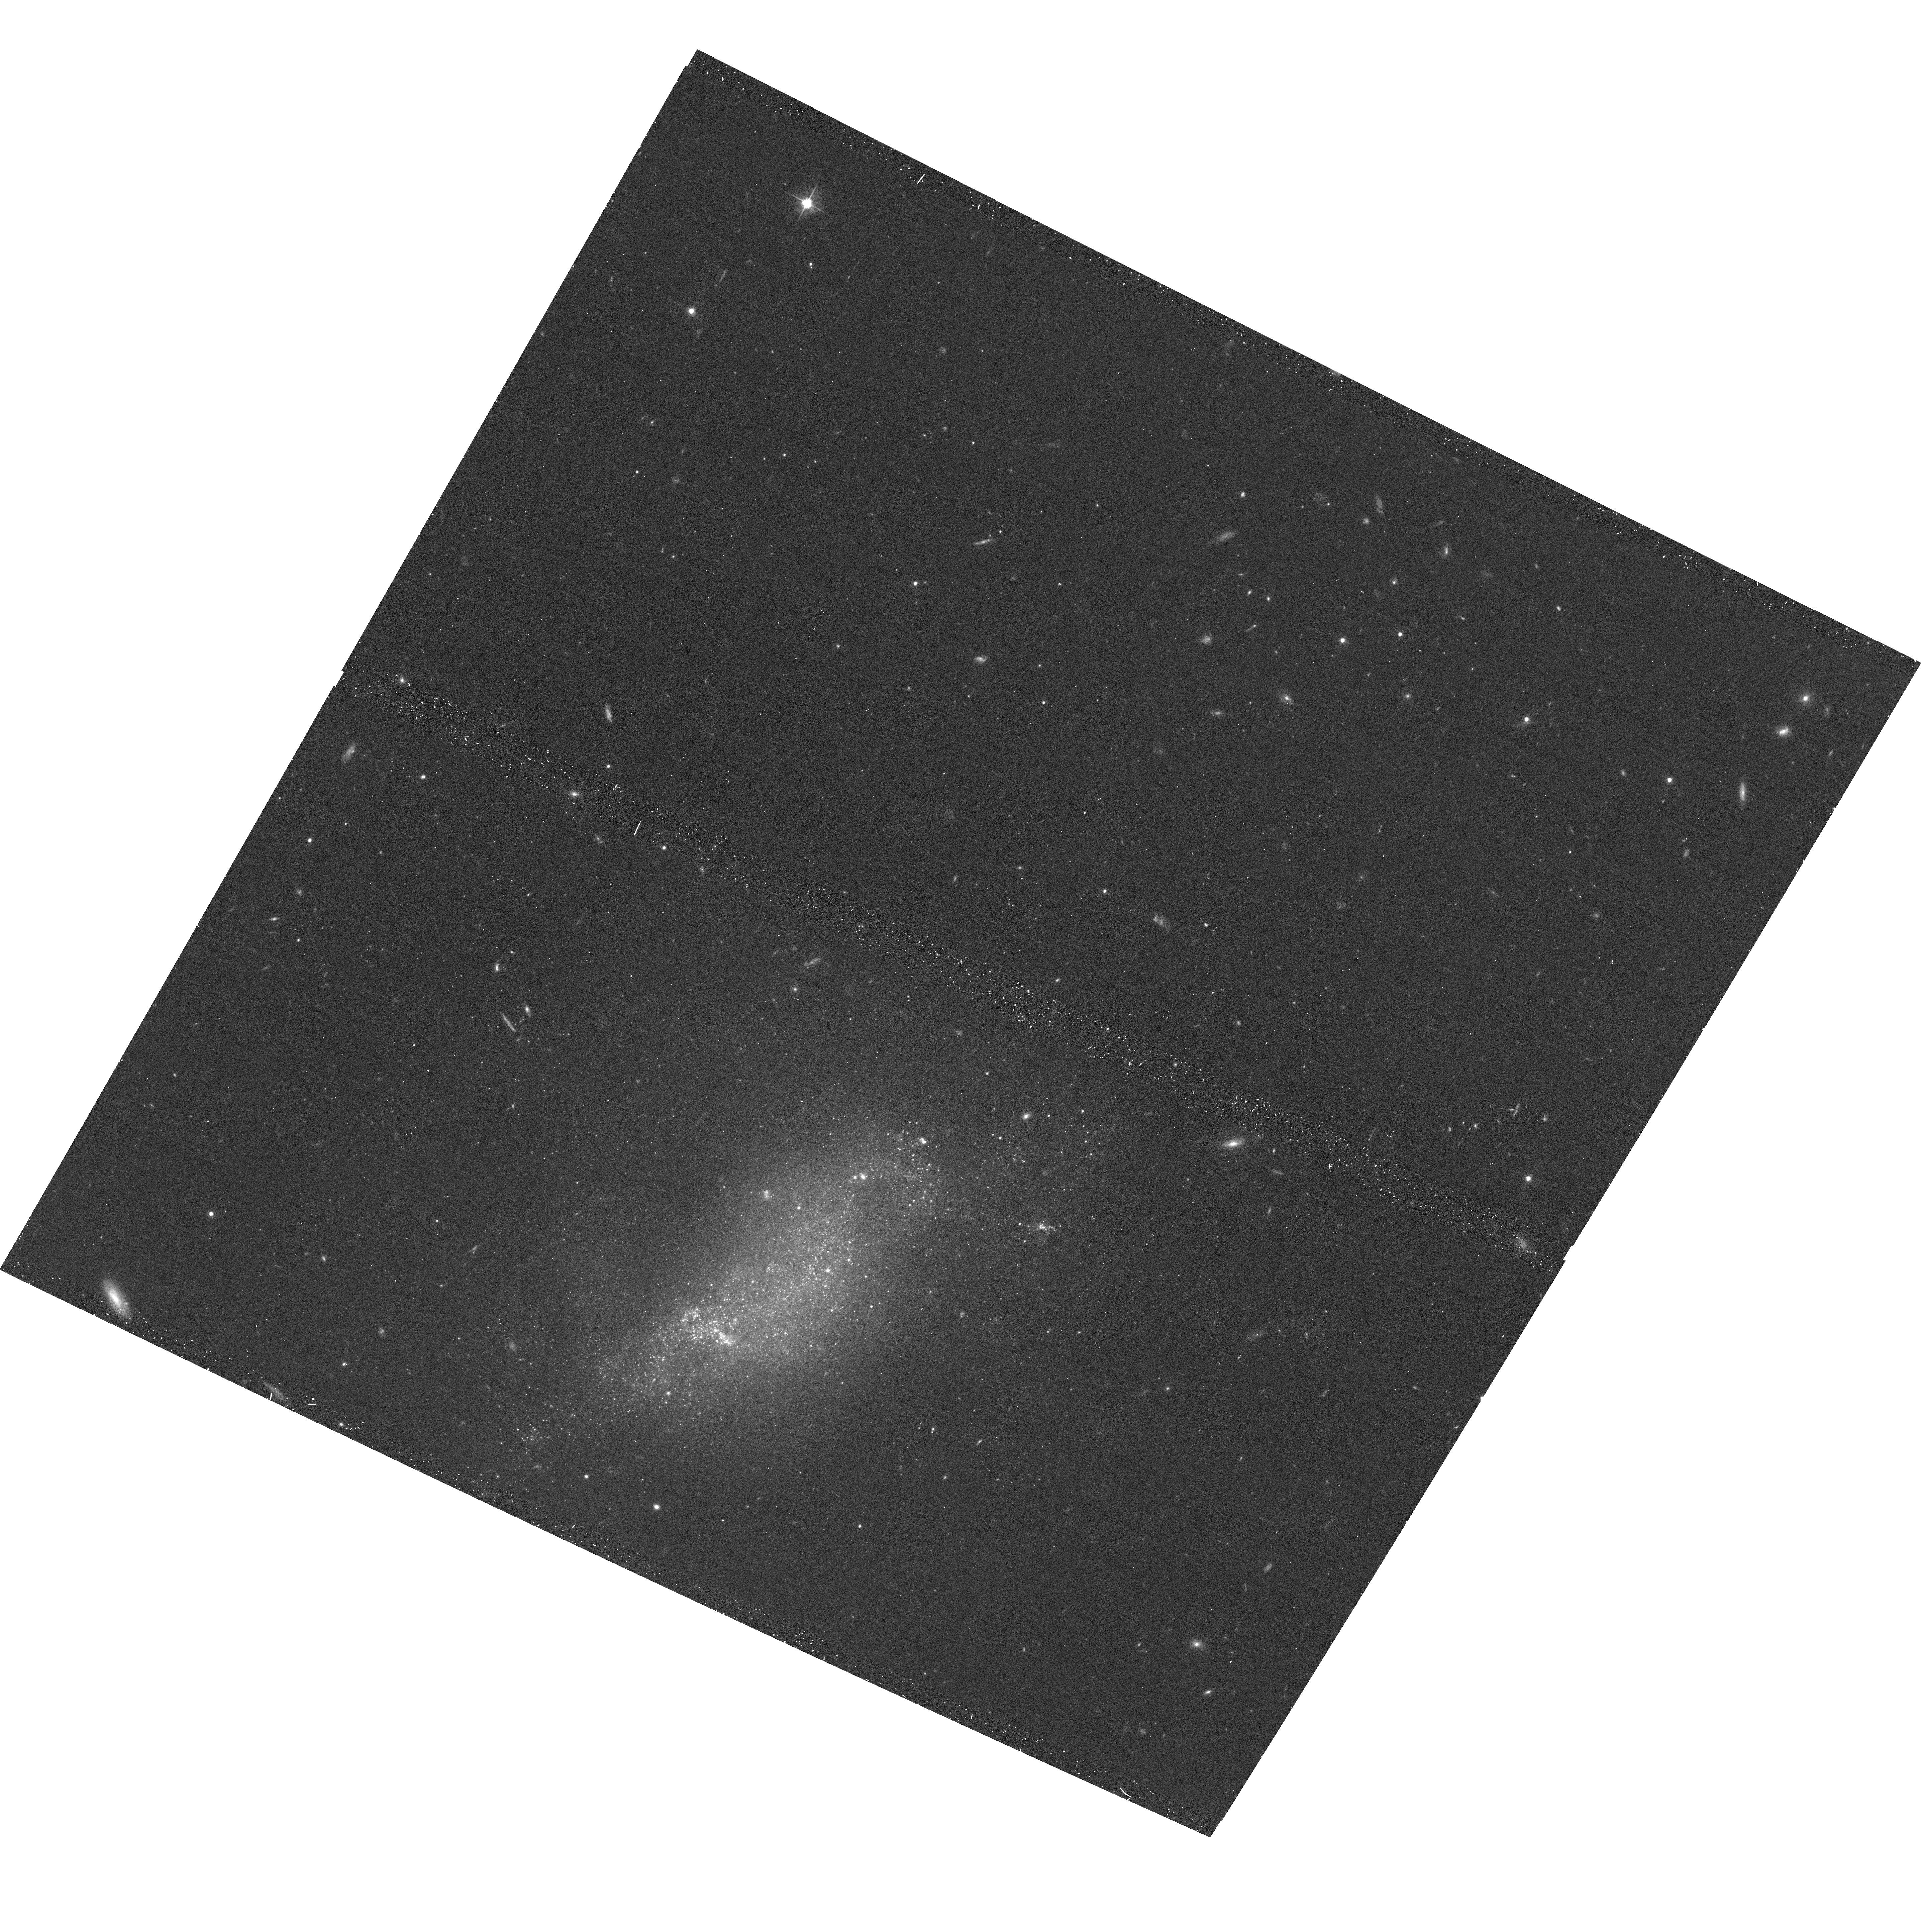
Target: UGC-07512
Instrument: ACS/WFC
Filter: F606W
Exposure: 14 min
Observation ID: hst_12878_05_acs_wfc_f606w_jbz205

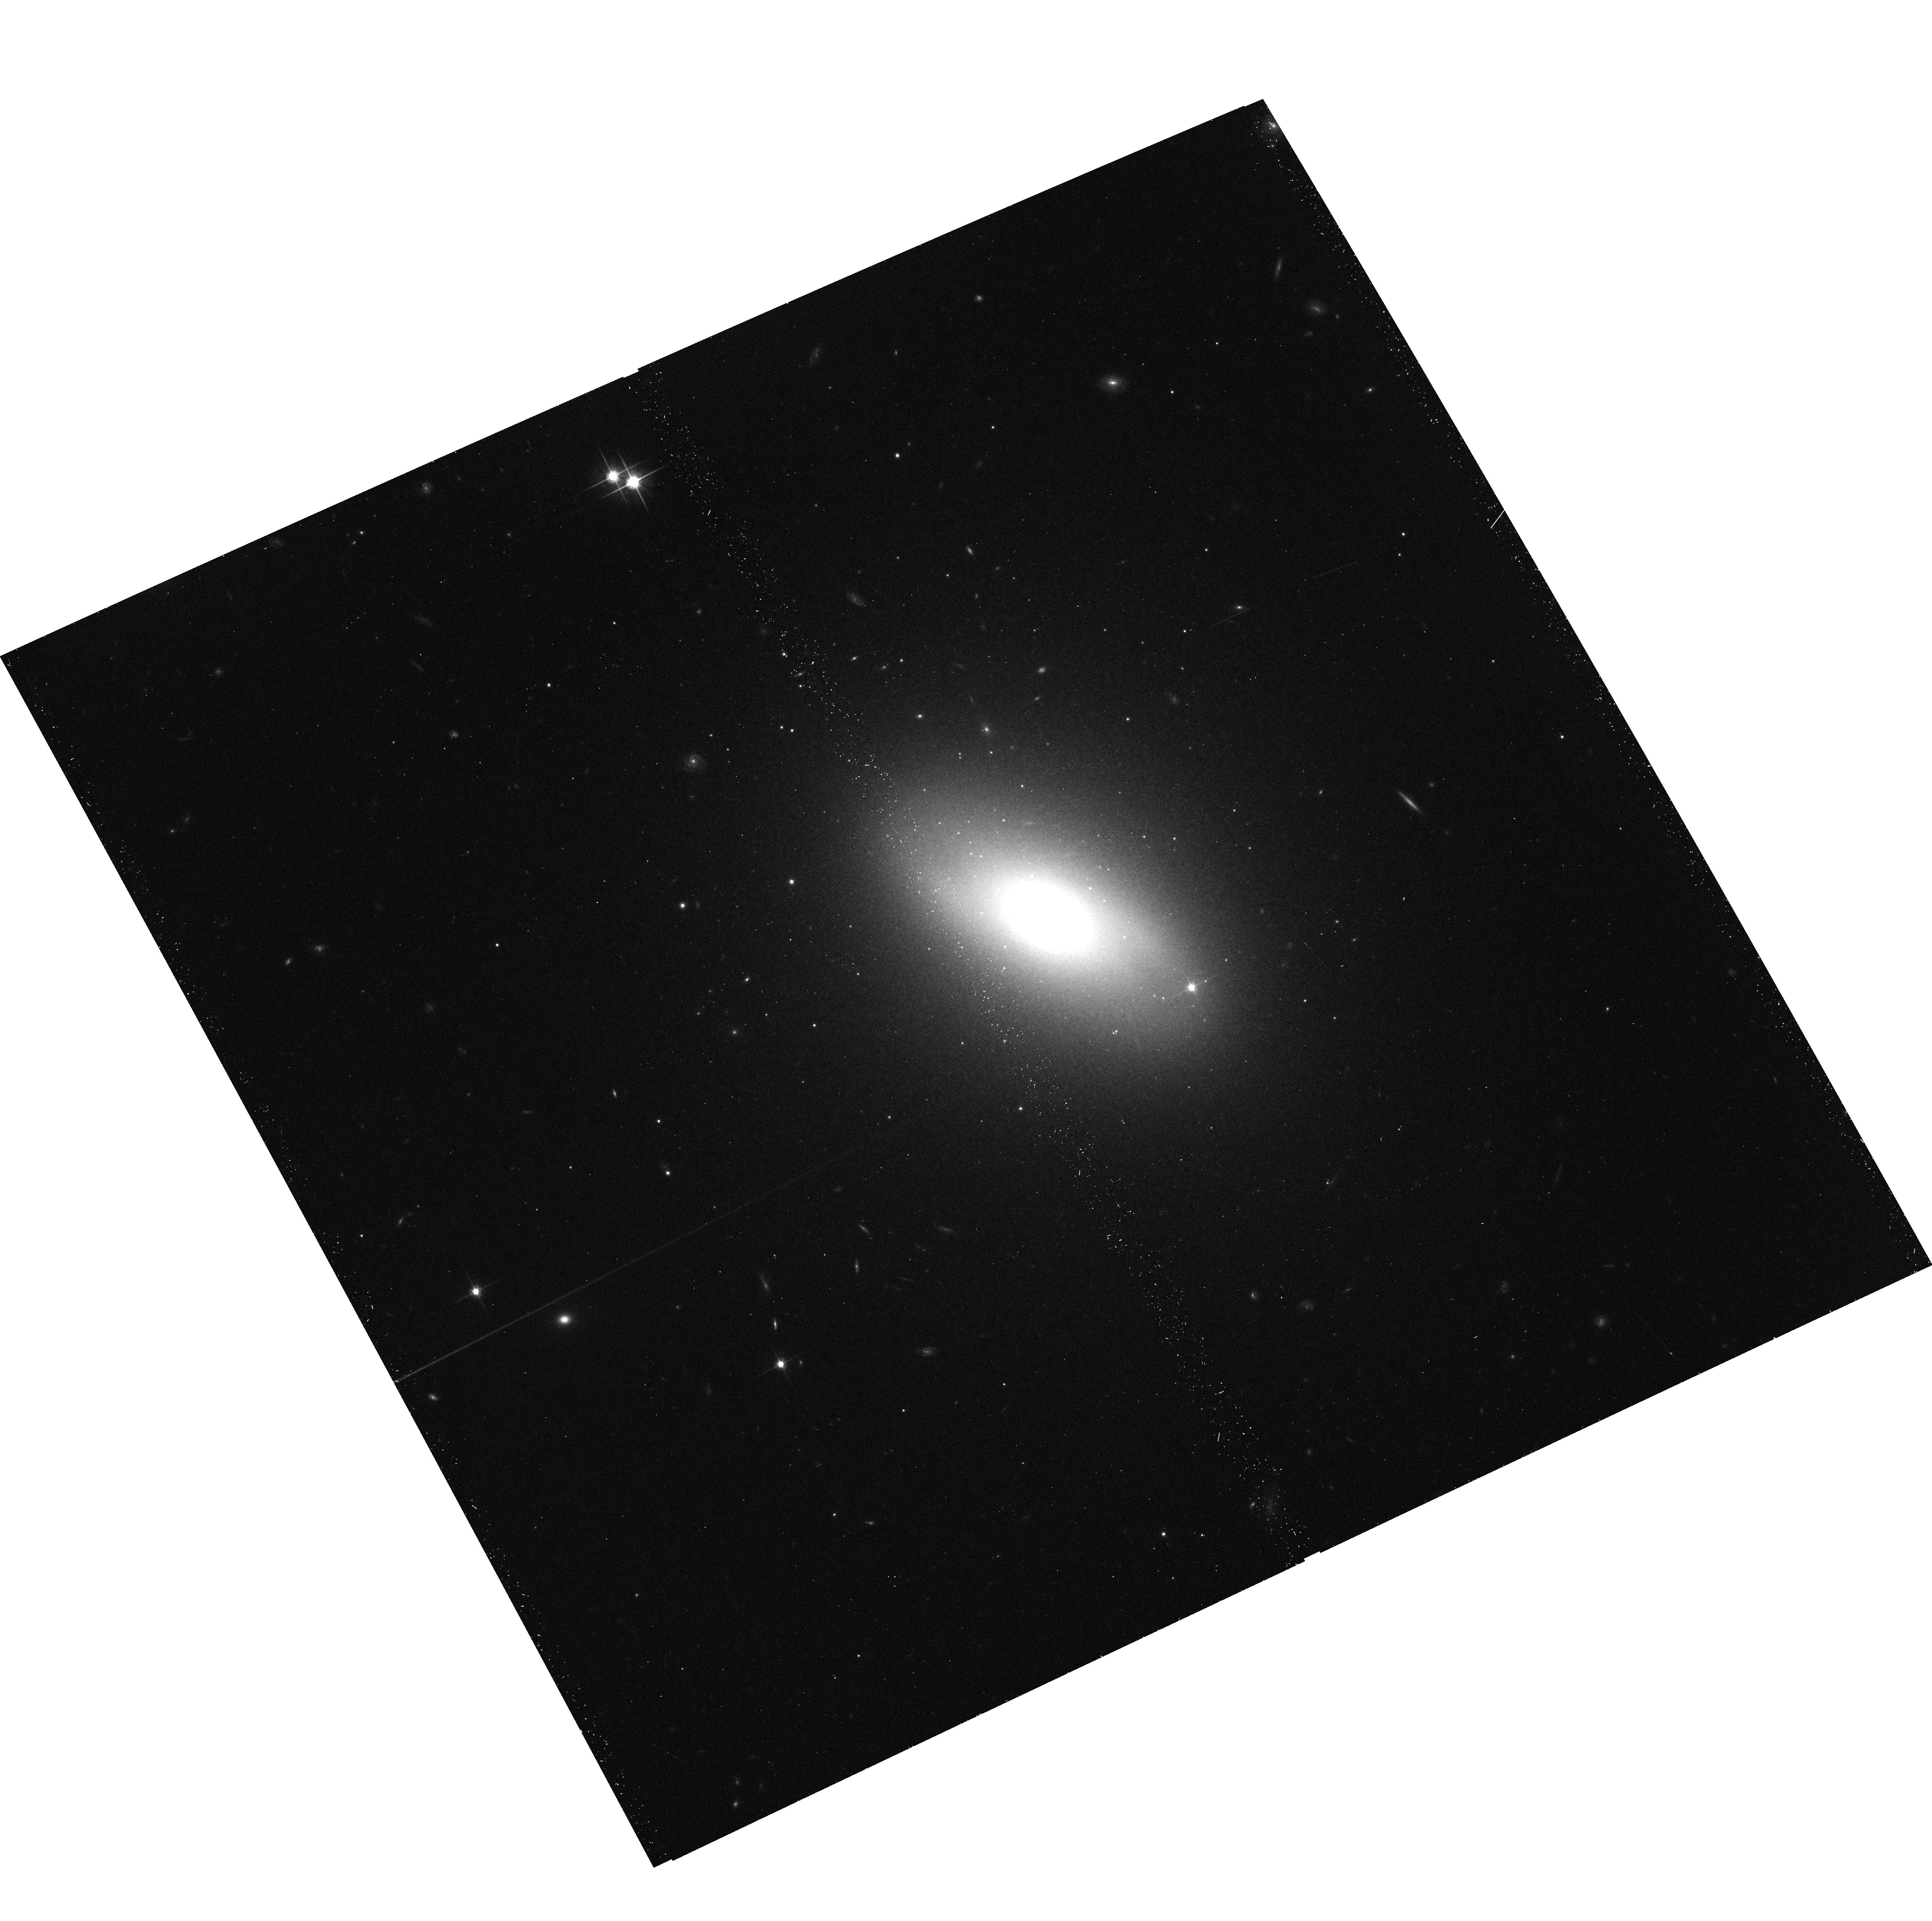
Target: NGC-4600
Instrument: ACS/WFC
Filter: F814W
Exposure: 17 min
Observation ID: hst_12878_14_acs_wfc_f814w_jbz214

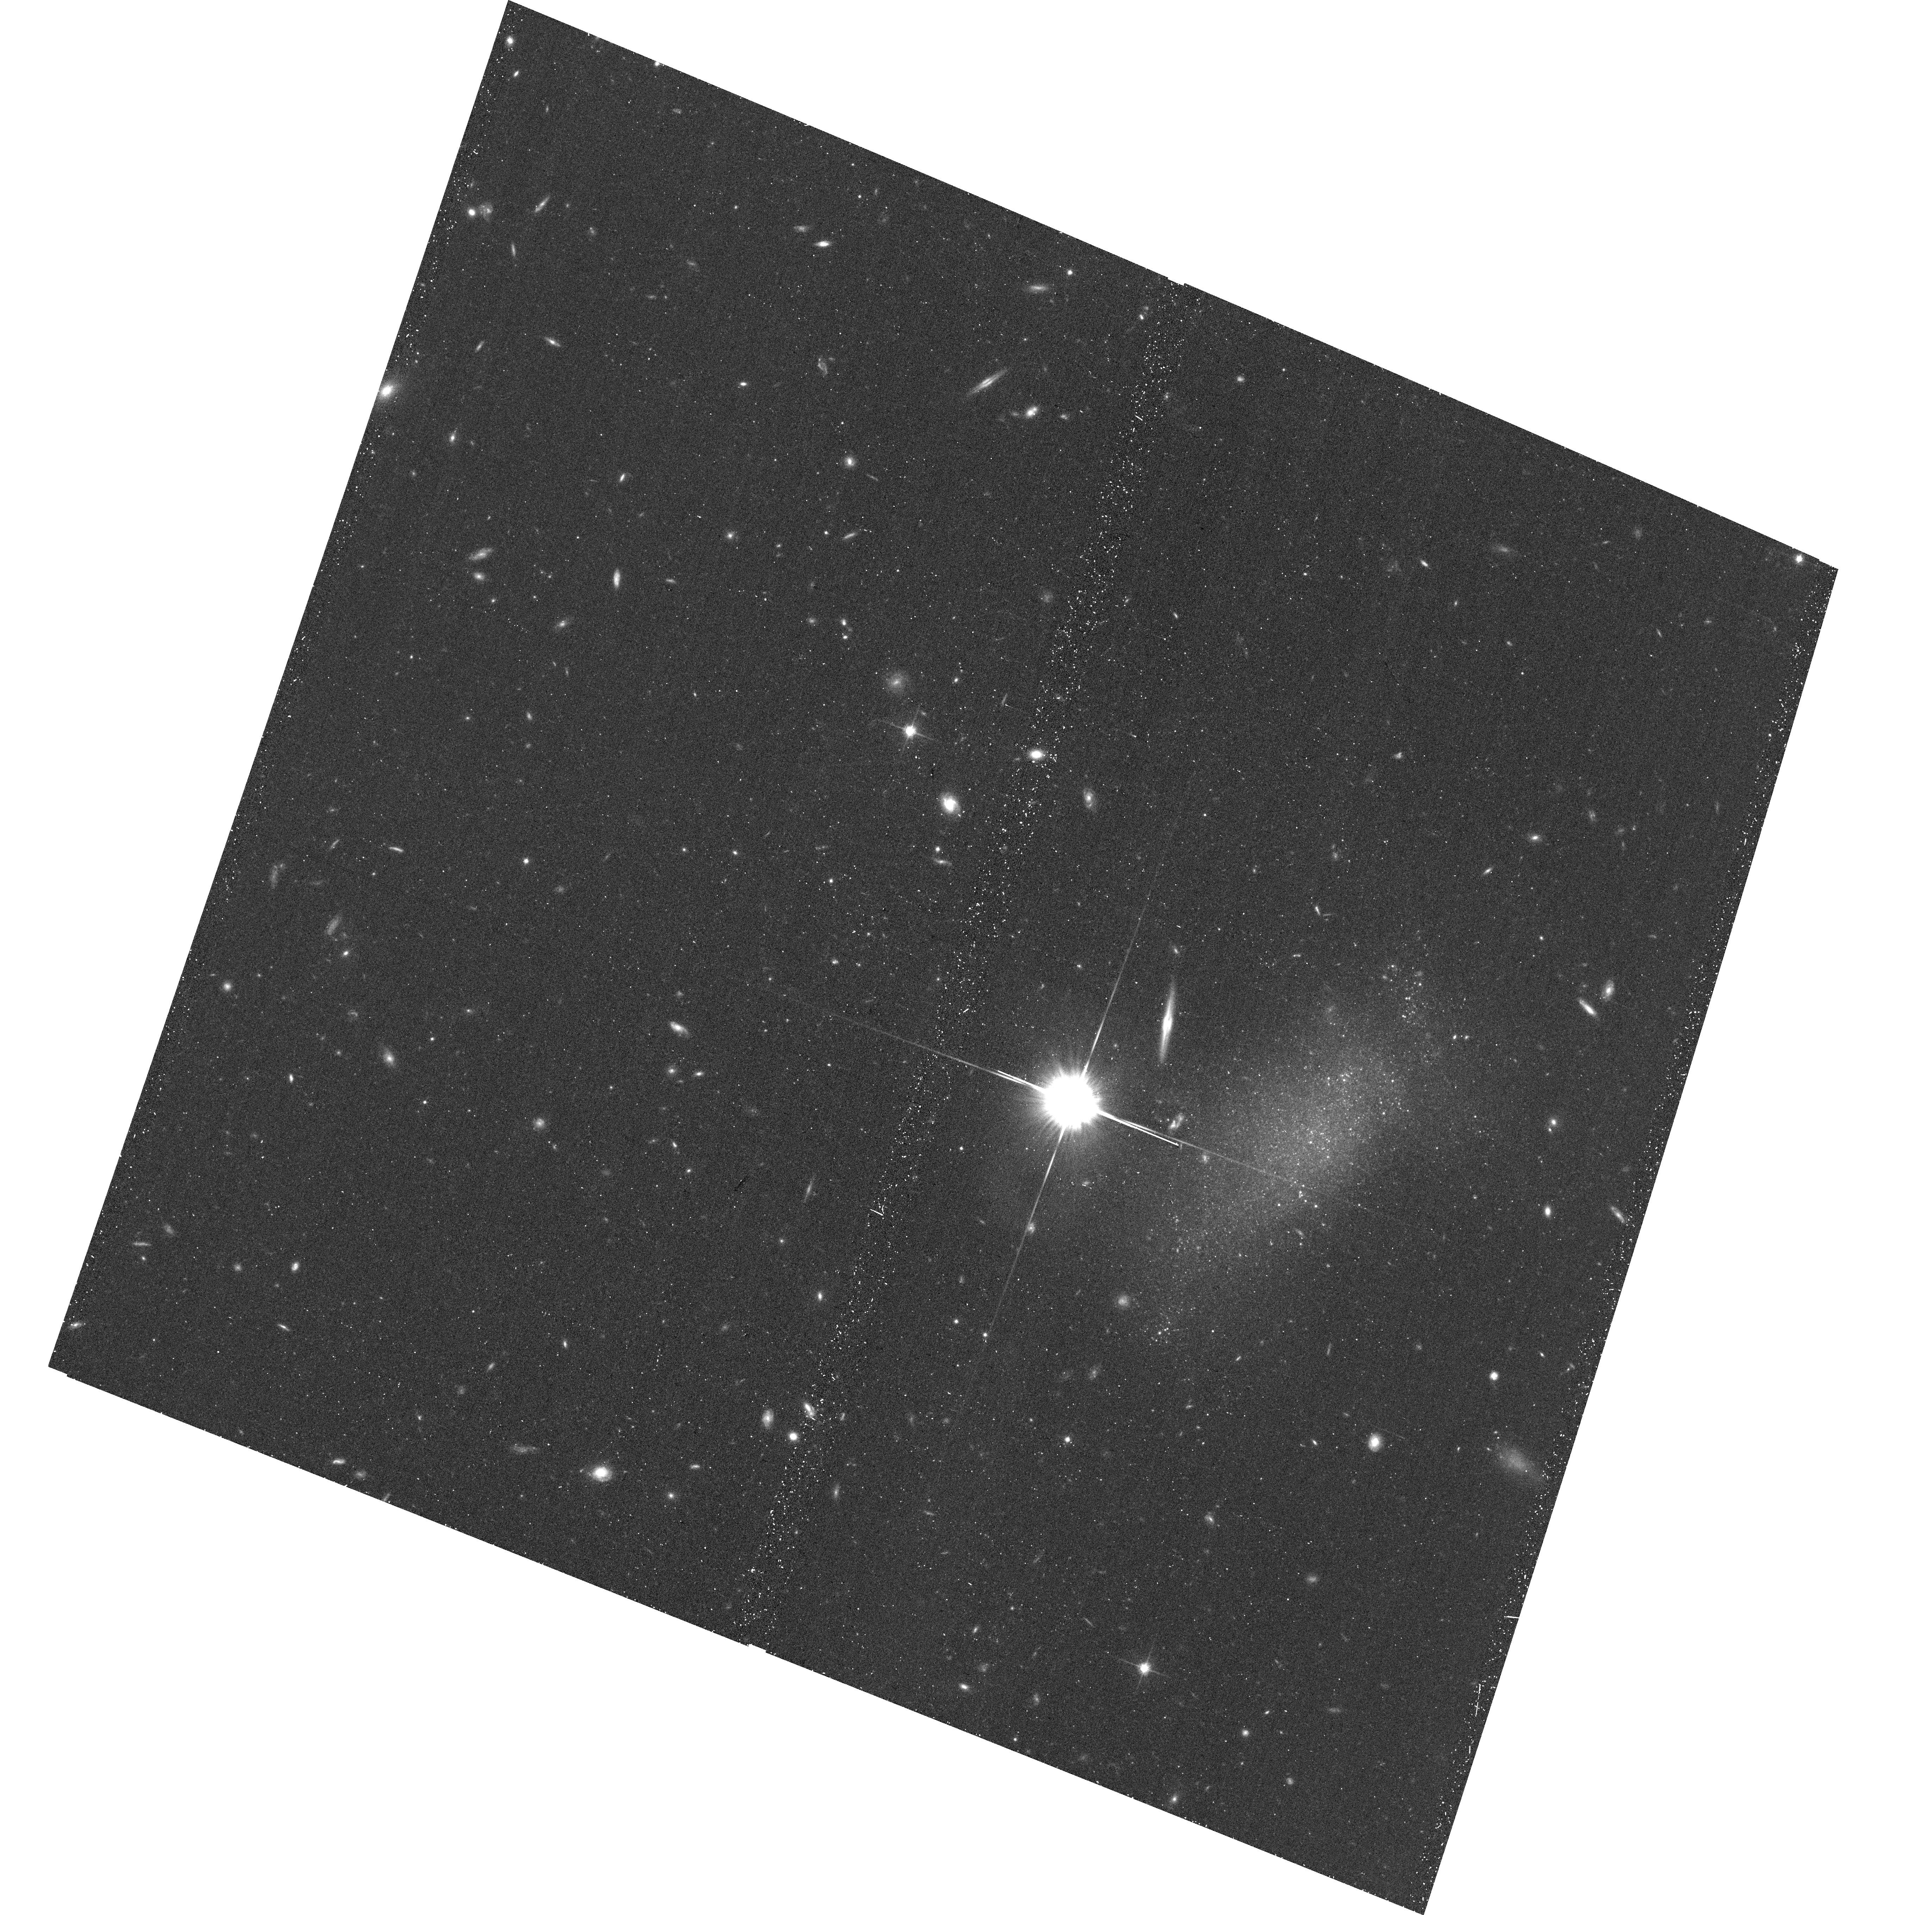
Target: VCC-1816
Instrument: ACS/WFC
Filter: F814W
Exposure: 17 min
Observation ID: hst_12878_11_acs_wfc_f814w_jbz211

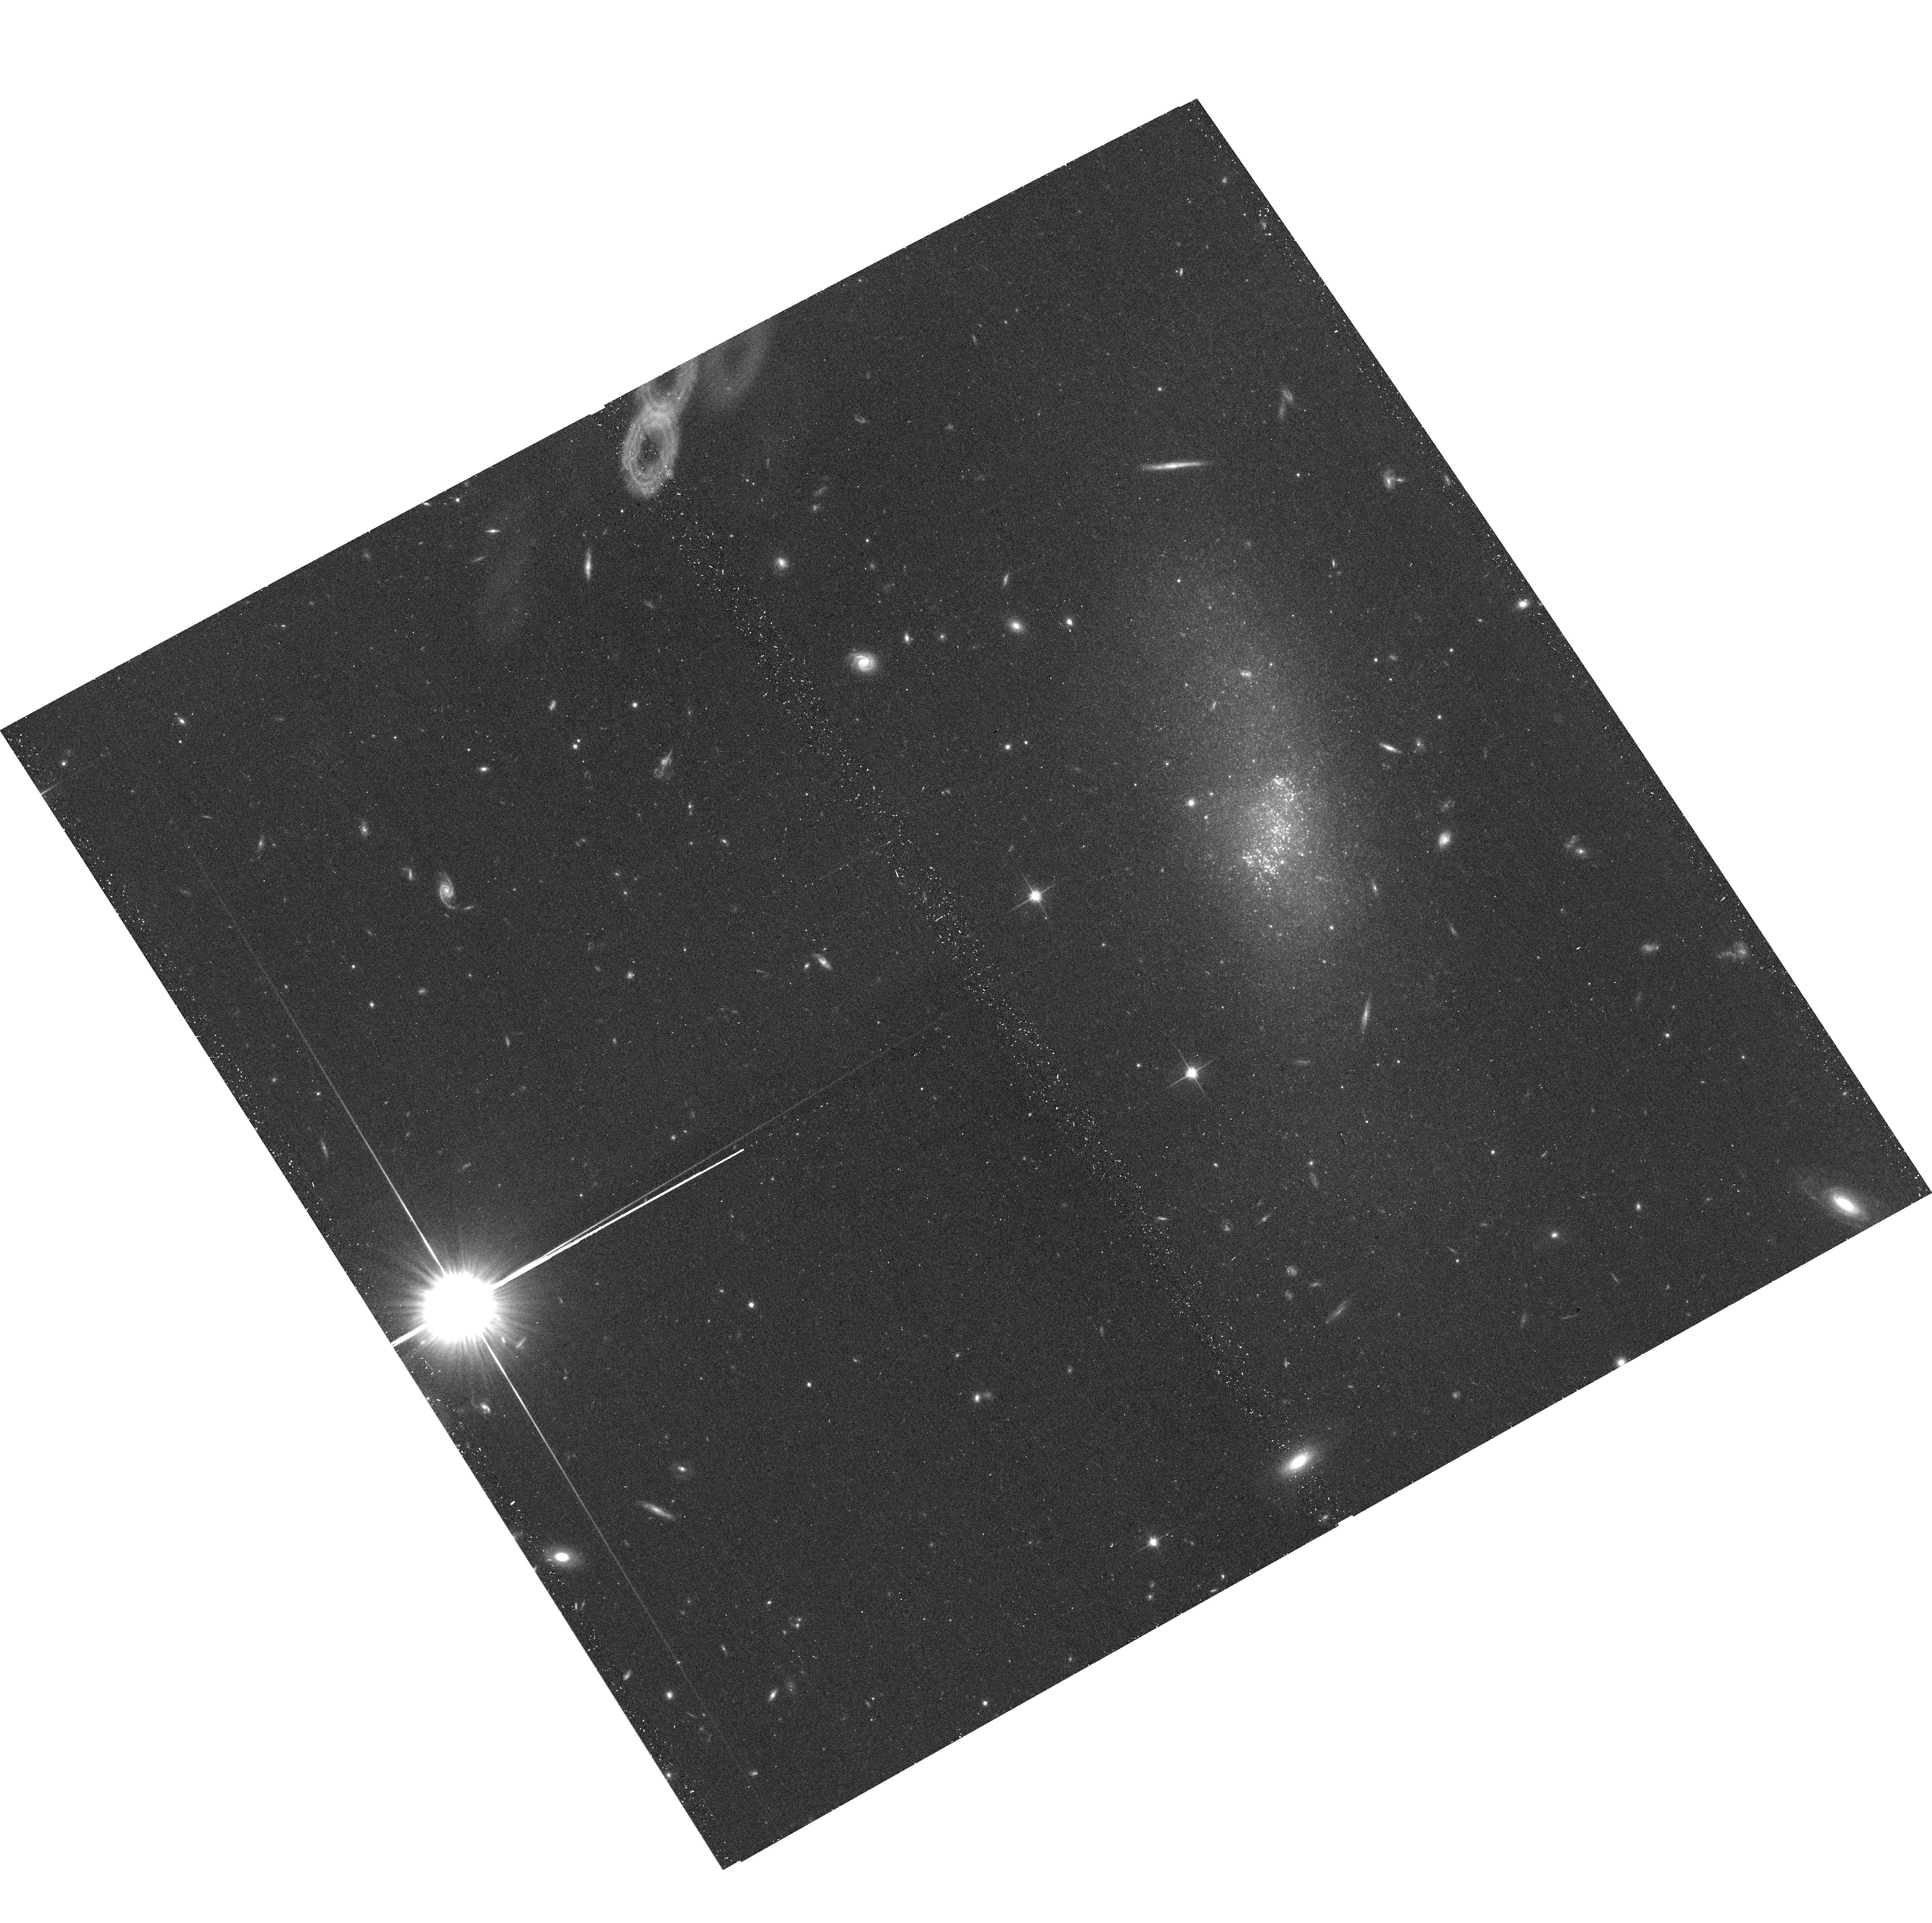
Target: VCC-2037
Instrument: ACS/WFC
Filter: F814W
Exposure: 17 min
Observation ID: hst_12878_16_acs_wfc_f814w_jbz216

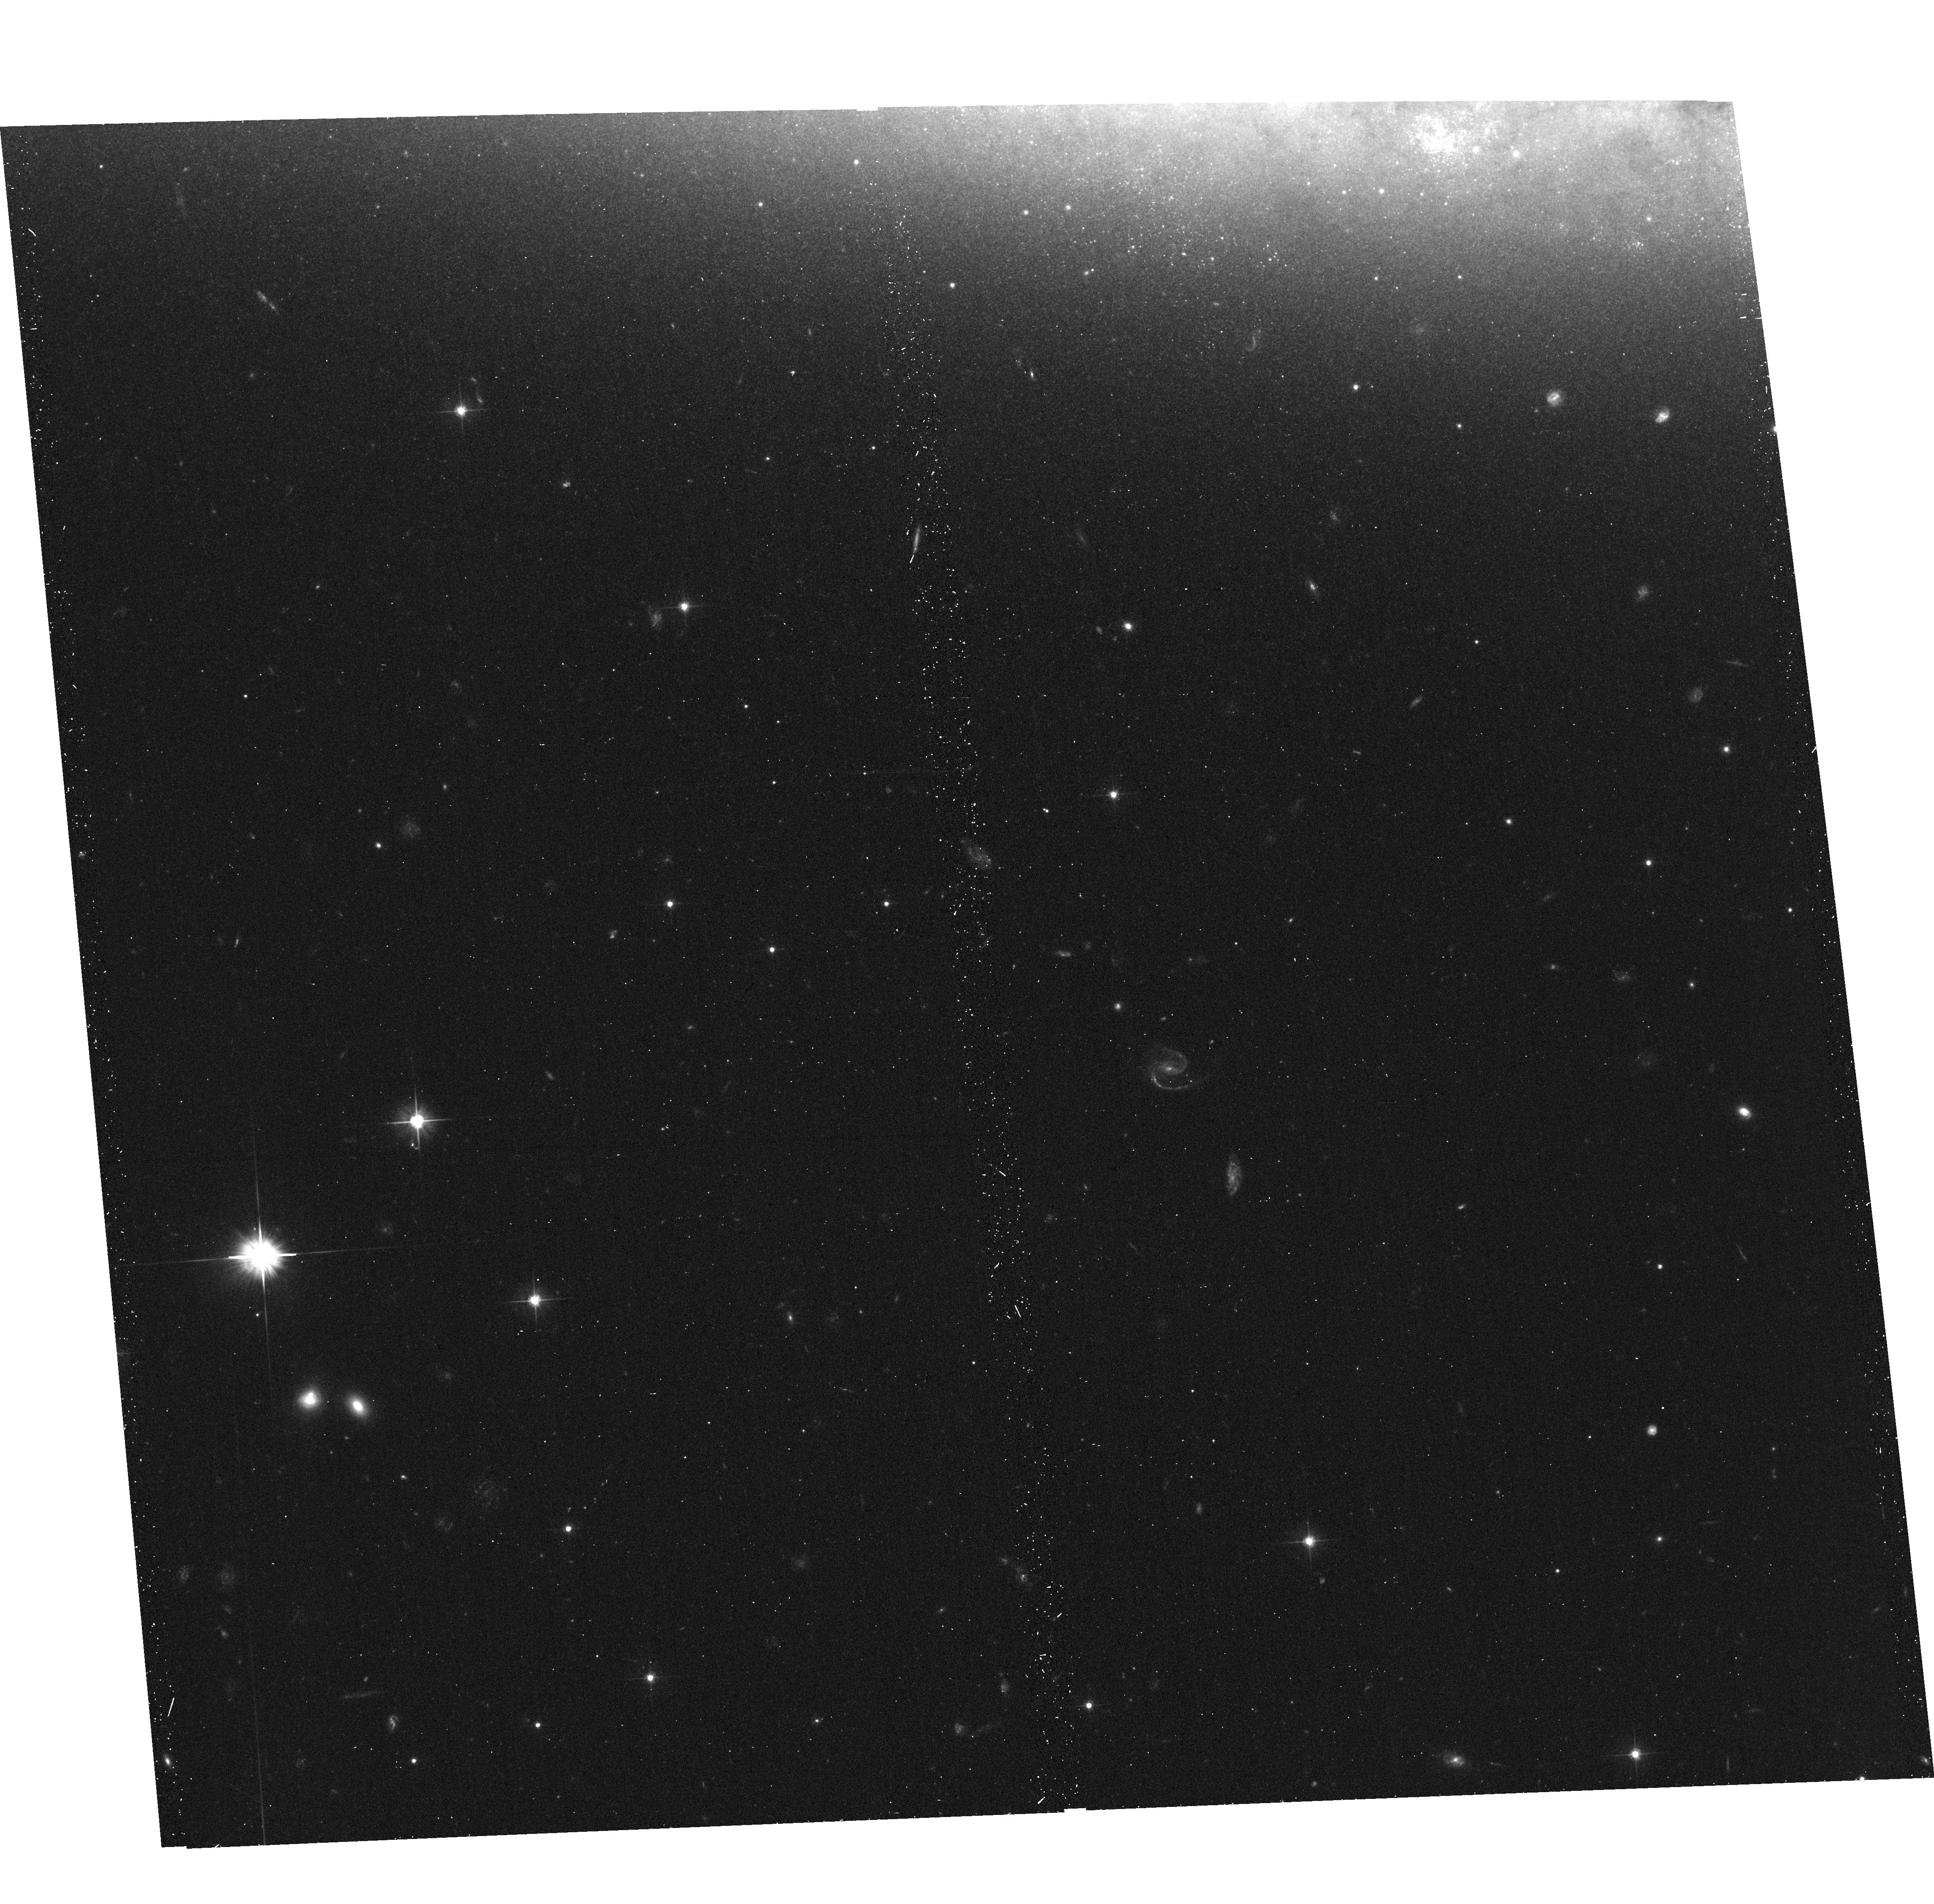
Target: NGC-4517
Instrument: ACS/WFC
Filter: F606W
Exposure: 14 min
Observation ID: hst_12878_08_acs_wfc_f606w_jbz208

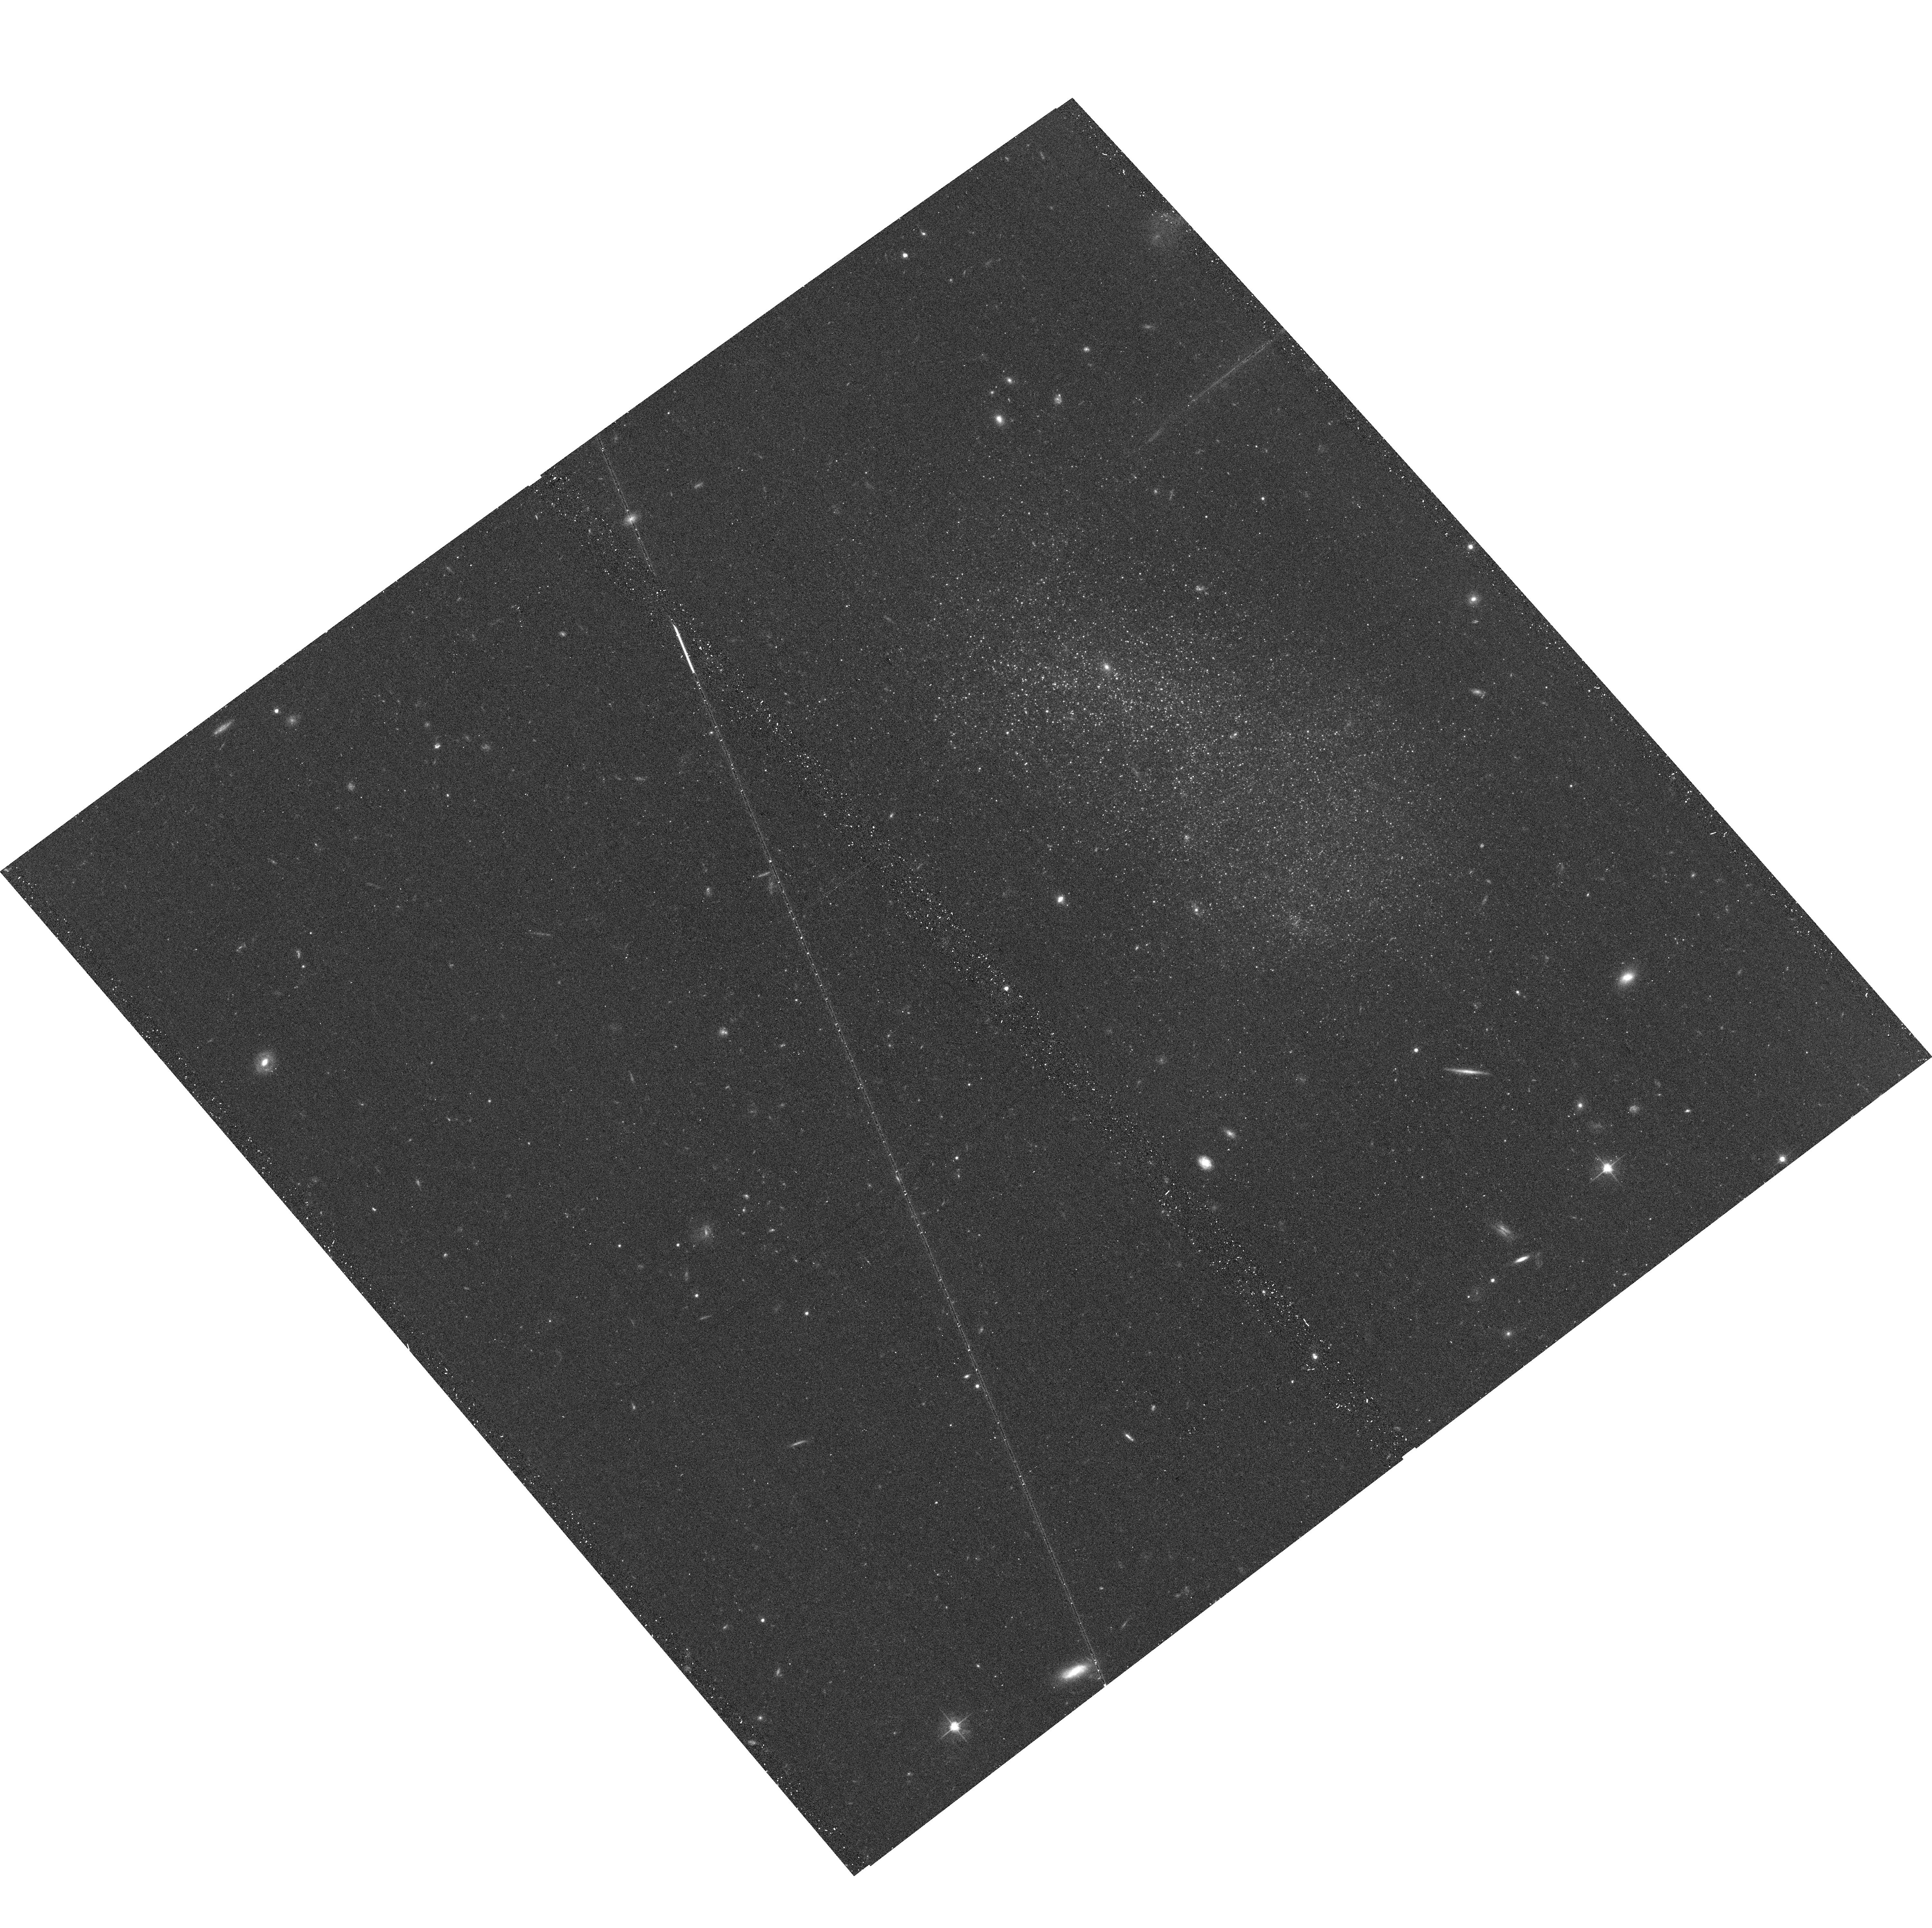
Target: LEDA-44055
Instrument: ACS/WFC
Filter: F606W
Exposure: 14 min
Observation ID: hst_12878_17_acs_wfc_f606w_jbz217

The Near Edge of Infall into the Virgo Cluster (PI: Karachentsev, Igor Dmitrievich)

Infall upon a gravitationally collapsed core displays a characteristic S-wave pattern in velocity as a function of distance to an external observer. Foreground galaxies have motions larger than Hubble flow as they fall away; background galaxies have motions smaller than Hubble flow as they fall forward. In the rest frame of the collapsed core there is a zero-velocity surface separating the domains of Hubble expansion and infall. The radius of this surface depends on the mass internal to the surface and on Omega_Lambda. The infall of galaxies into the Virgo Cluster can provide an interesting test: specifically, galaxies located near the line-of-sight to the cluster at the intersection with the foreground part of the zero-velocity surface. Here, the surface is anticipated to lie about 7 Mpc in front of the Virgo Cluster or about 10 Mpc away from us. Accurate distances can be determined to galaxies near this surface through observations of the Tip of the Red Giant Branch in the resolved stellar populations. An accurate mass can be determined for the region centered on the cluster interior to the targets. If there is an unexpectedly large amout of mass in an extended halo around the cluster then the zero velocity surface is expanded and the test galaxies will be closer to us than anticipated.